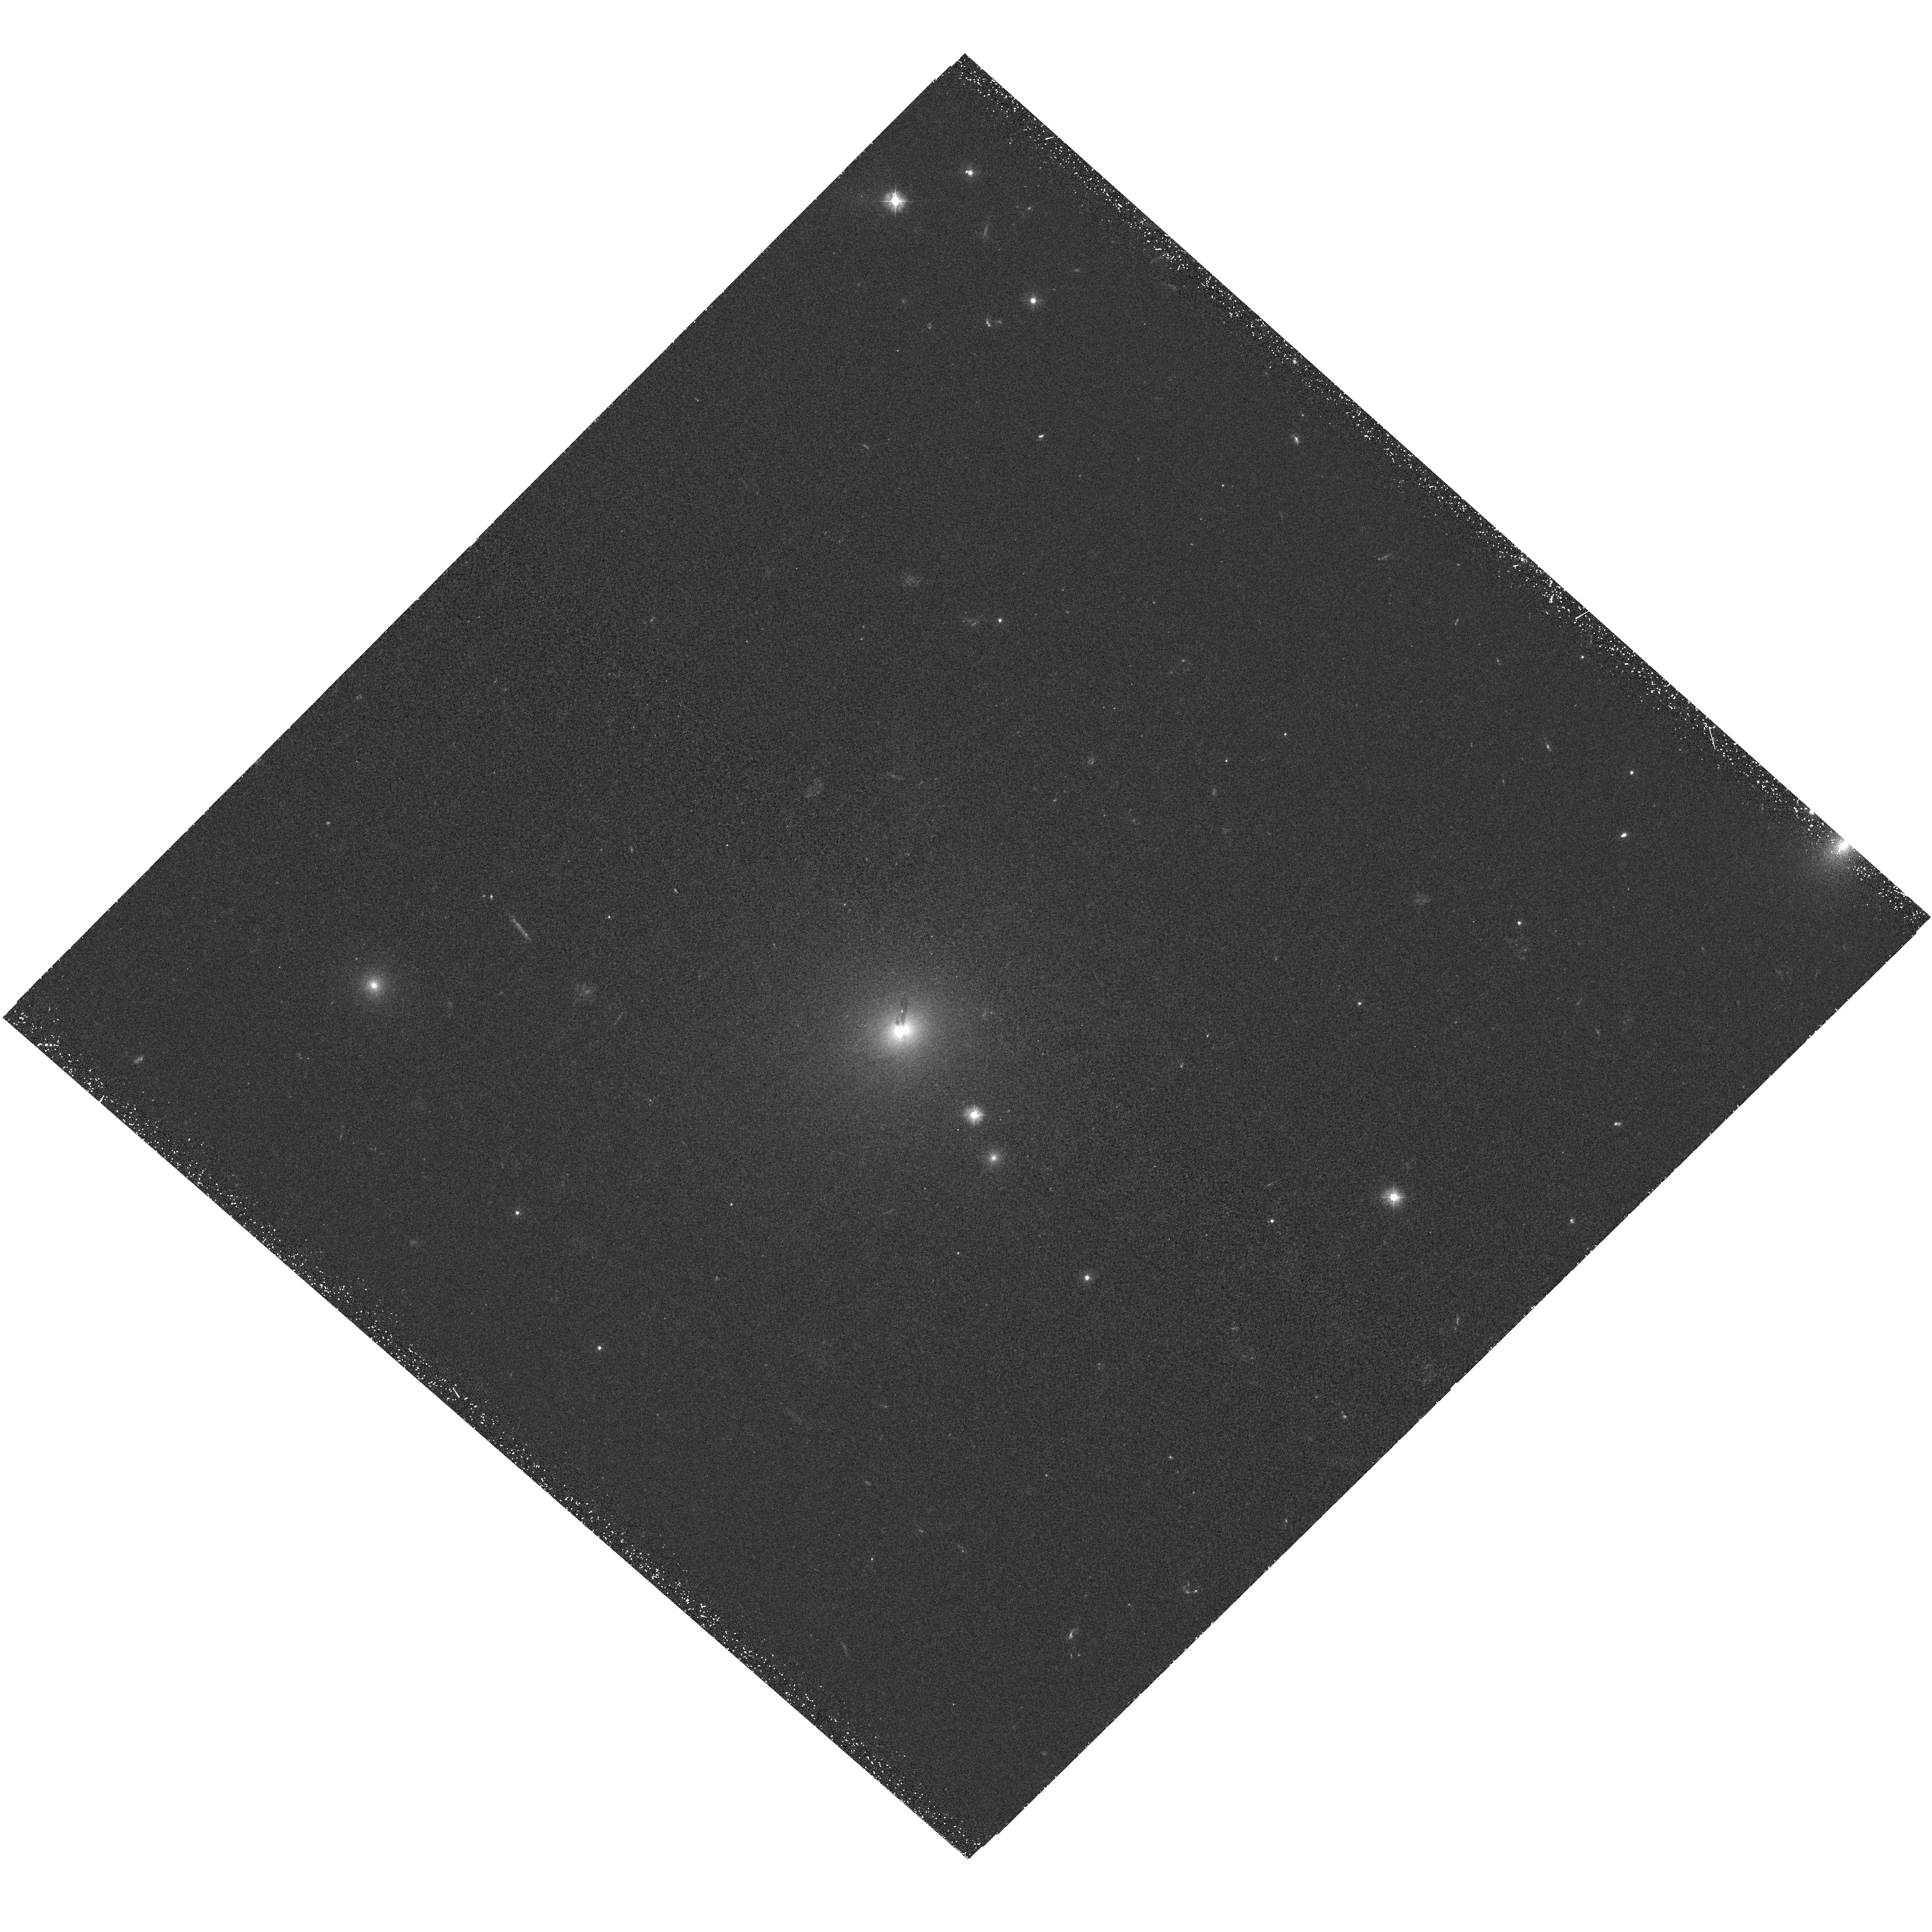
Target: A3581. Instrument: WFC3/UVIS. Filter: F300X. Exposure: 1.5 h. Observation ID: hst_12373_01_wfc3_uvis_f300x_iblx01

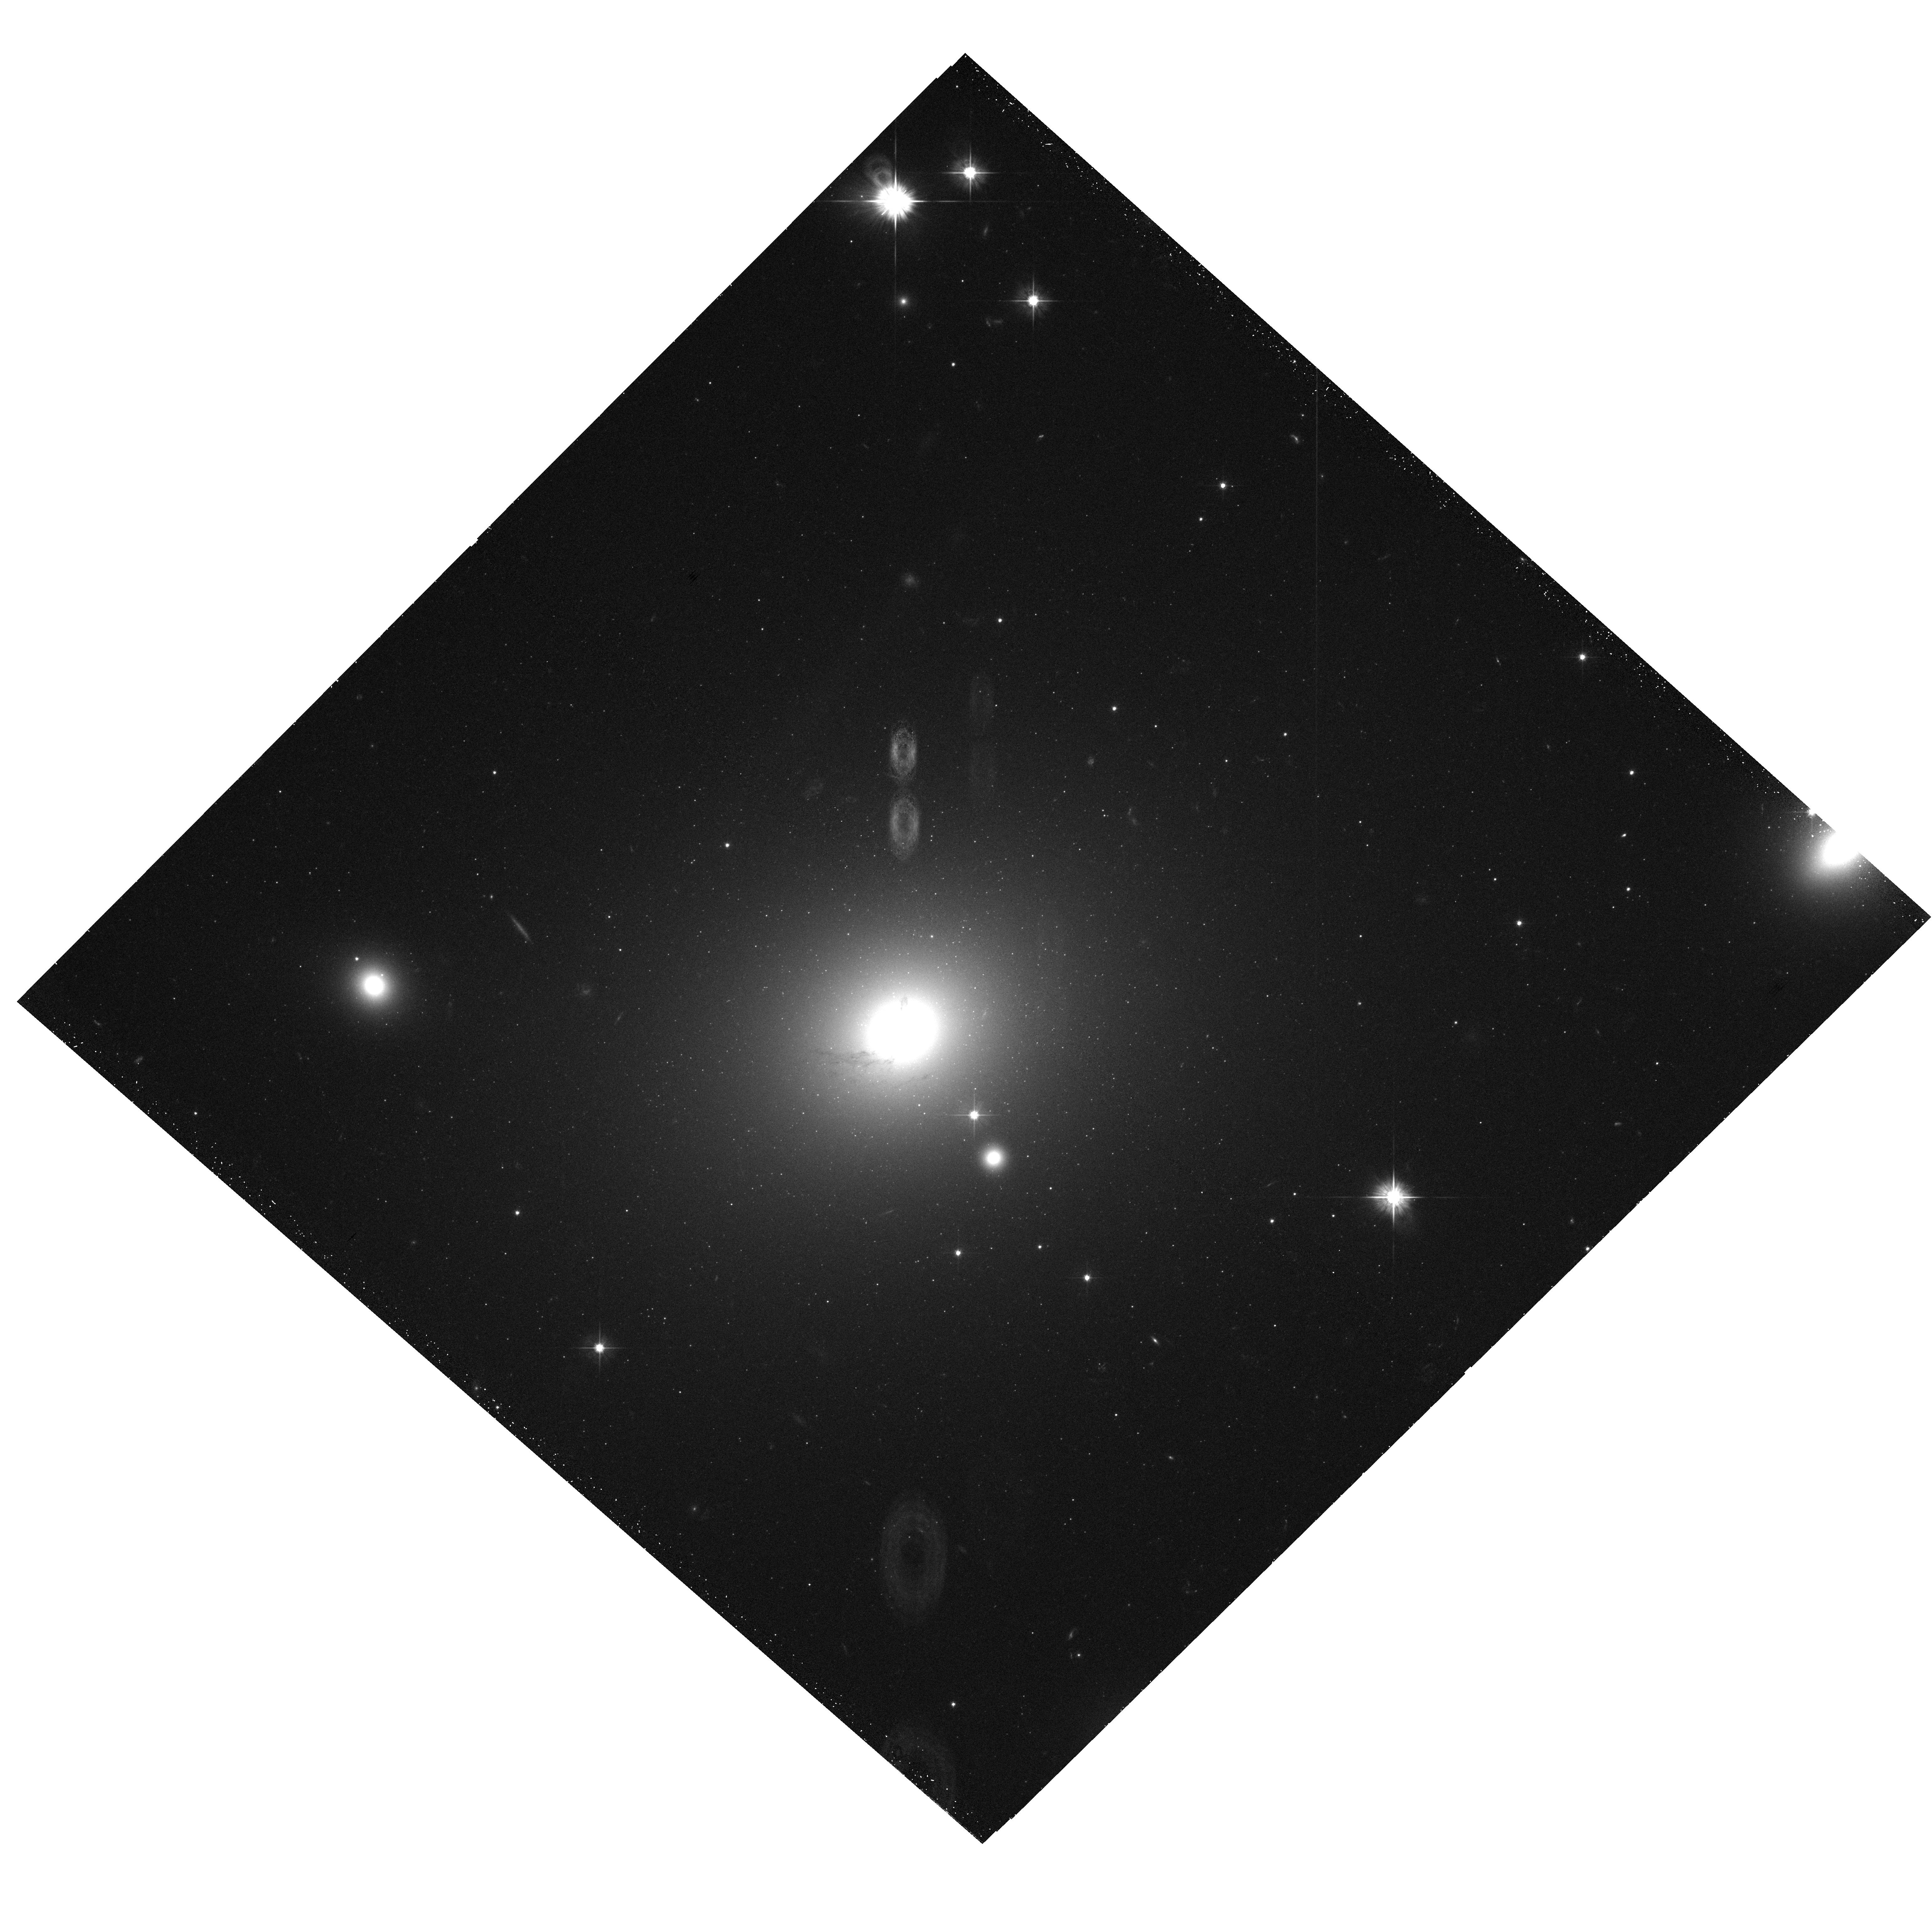
Target: A3581. Instrument: WFC3/UVIS. Filter: F555W. Exposure: 22 min. Observation ID: hst_12373_01_wfc3_uvis_f555w_iblx01

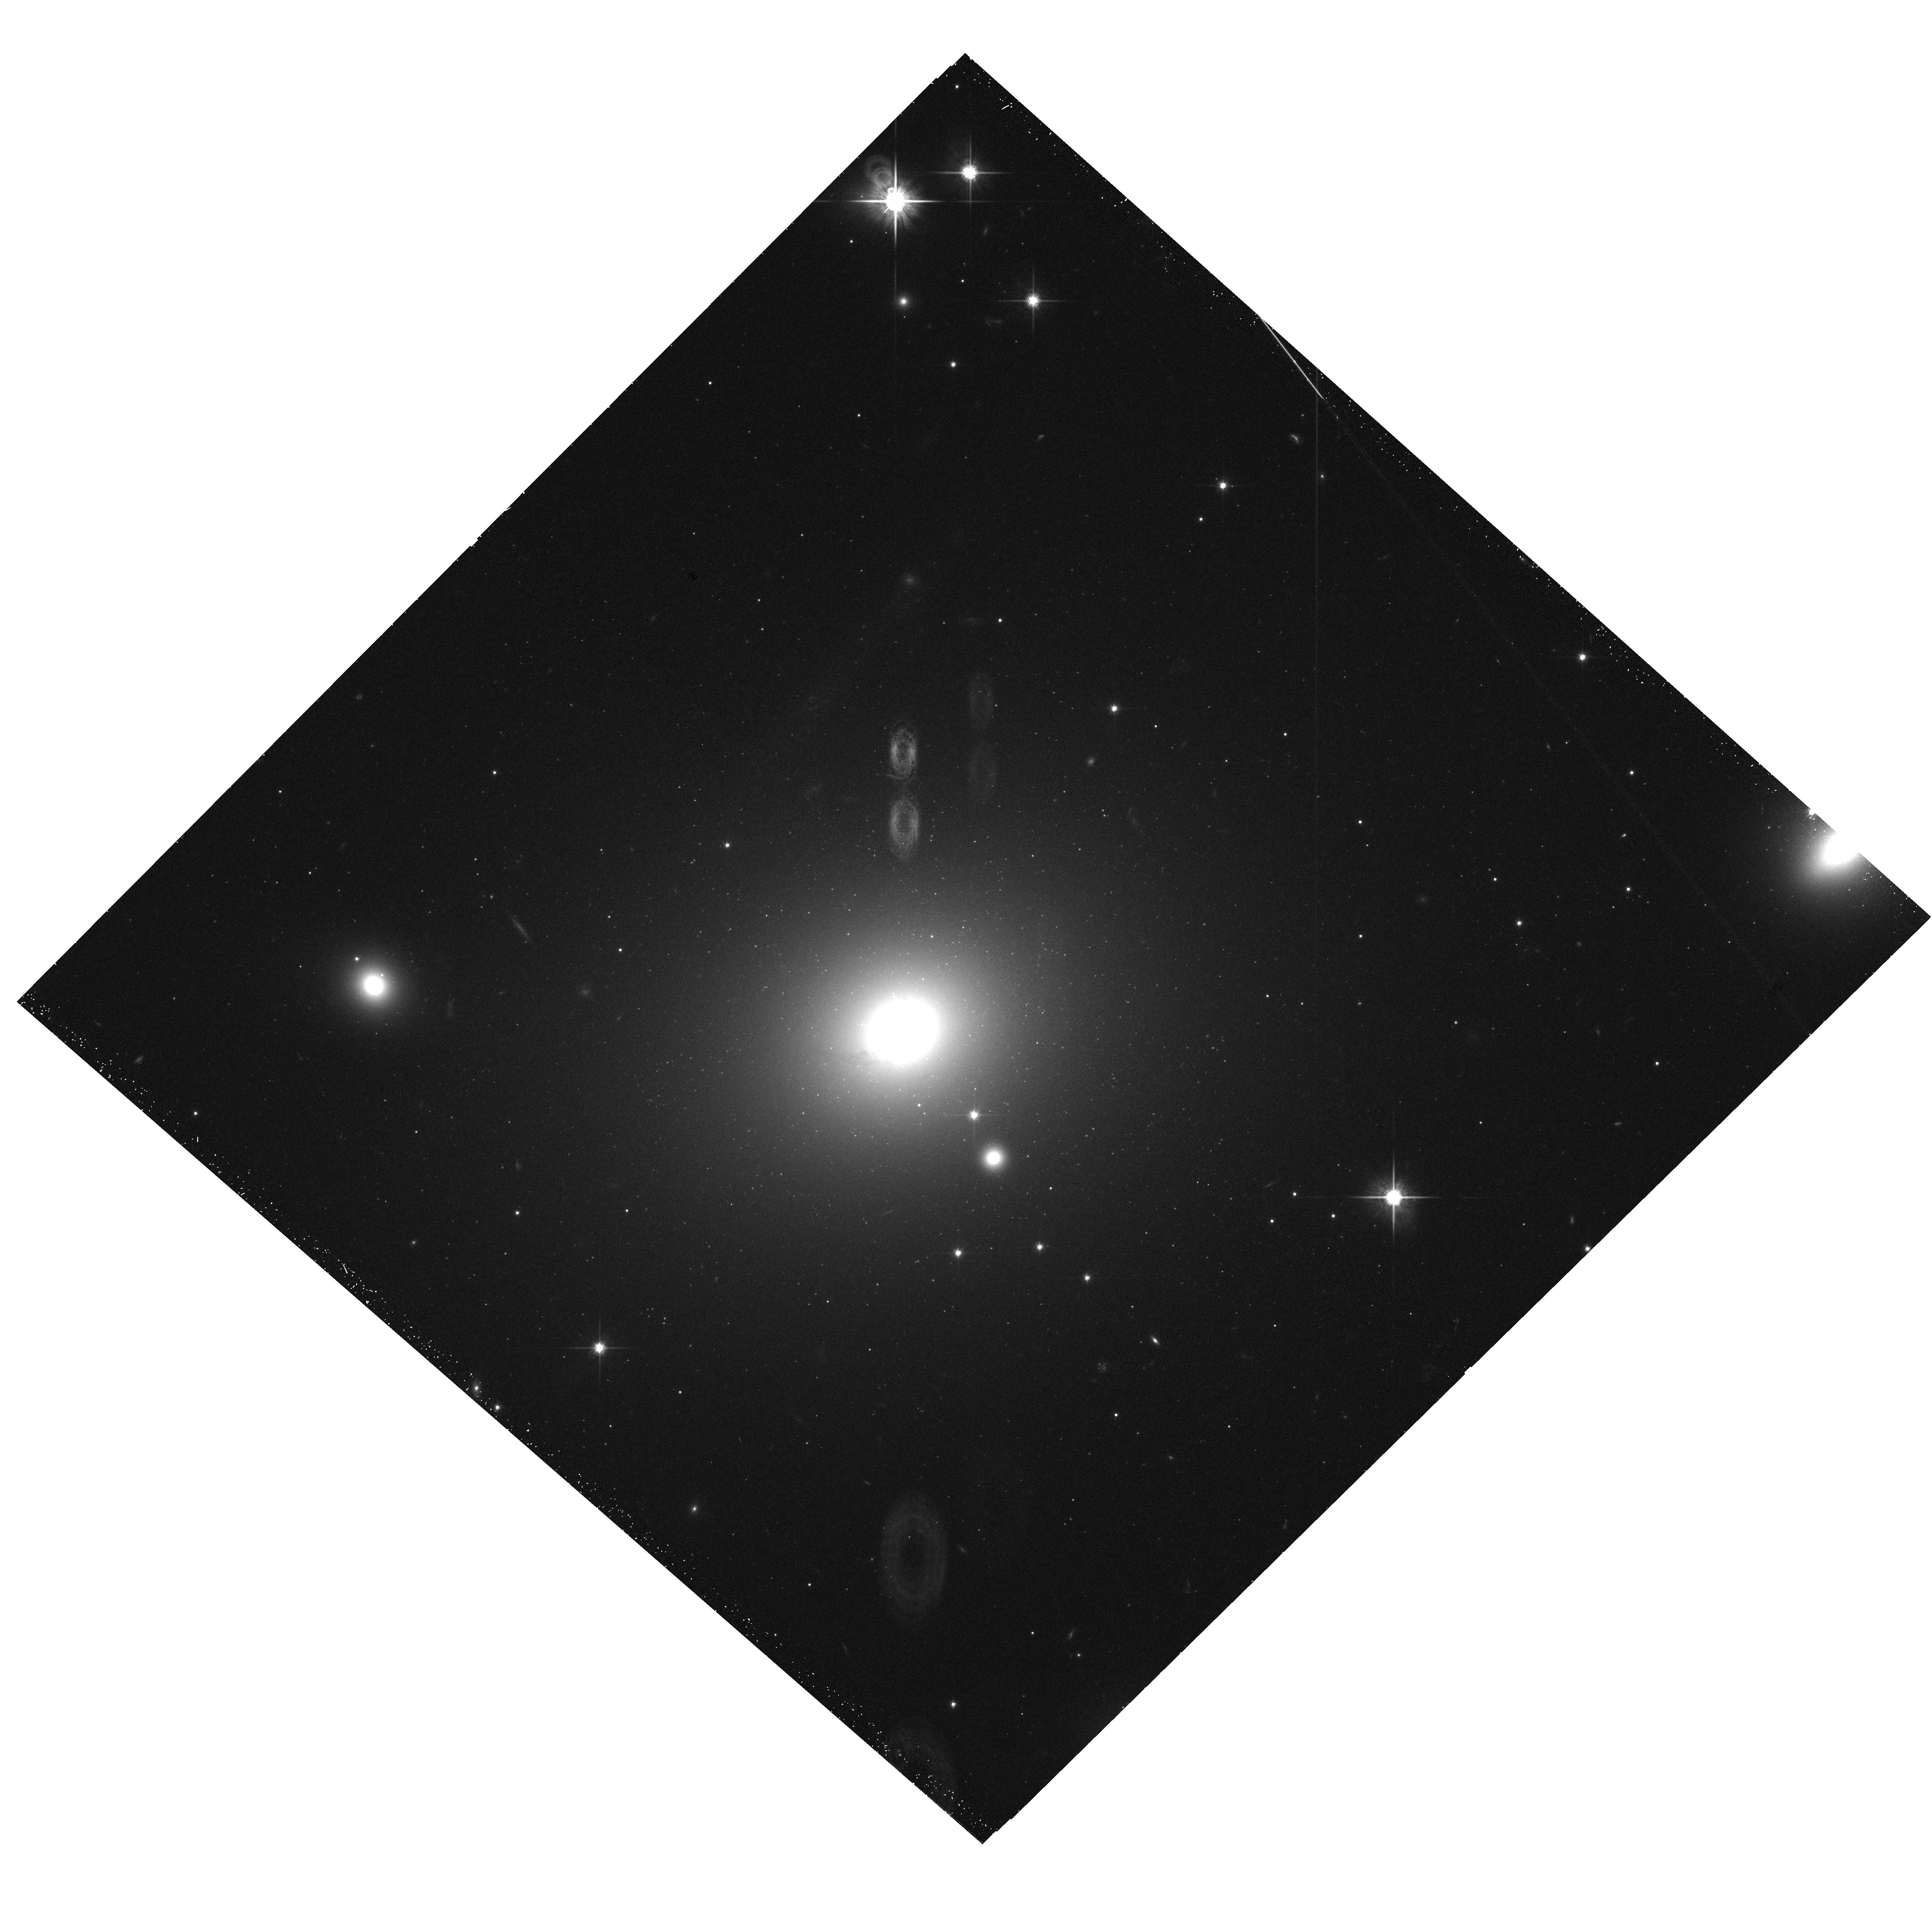
Target: A3581. Instrument: WFC3/UVIS. Filter: F814W. Exposure: 17 min. Observation ID: hst_12373_01_wfc3_uvis_f814w_iblx01

AGN heating and cooling in the most luminous group cool core (PI: Sun, Ming)

Outbursts of SMBHs have significant impact on structure formation and evolution. Their imprint on ICM (e.g., shocks, cavities, elevated entropy) provides an historical chronicle of the SMBH activity. Because of the expected bigger impact of AGN heating on the group gas than the cluster gas, group cool cores are ideal places to study SMBH outbursts. We propose an 89 ks observation of the most X-ray luminous group cool core at z<0.05 (also the second brightest one) that only has 7 ks Chandra data. It also hosts one of the most spectacular Ha filaments in nearby groups. The requested ACIS data, in combination with the joint VLA and HST observations, will be used to examine cavities, shocks, the relation between gas in different phases and star formation, and the AGN activity history.